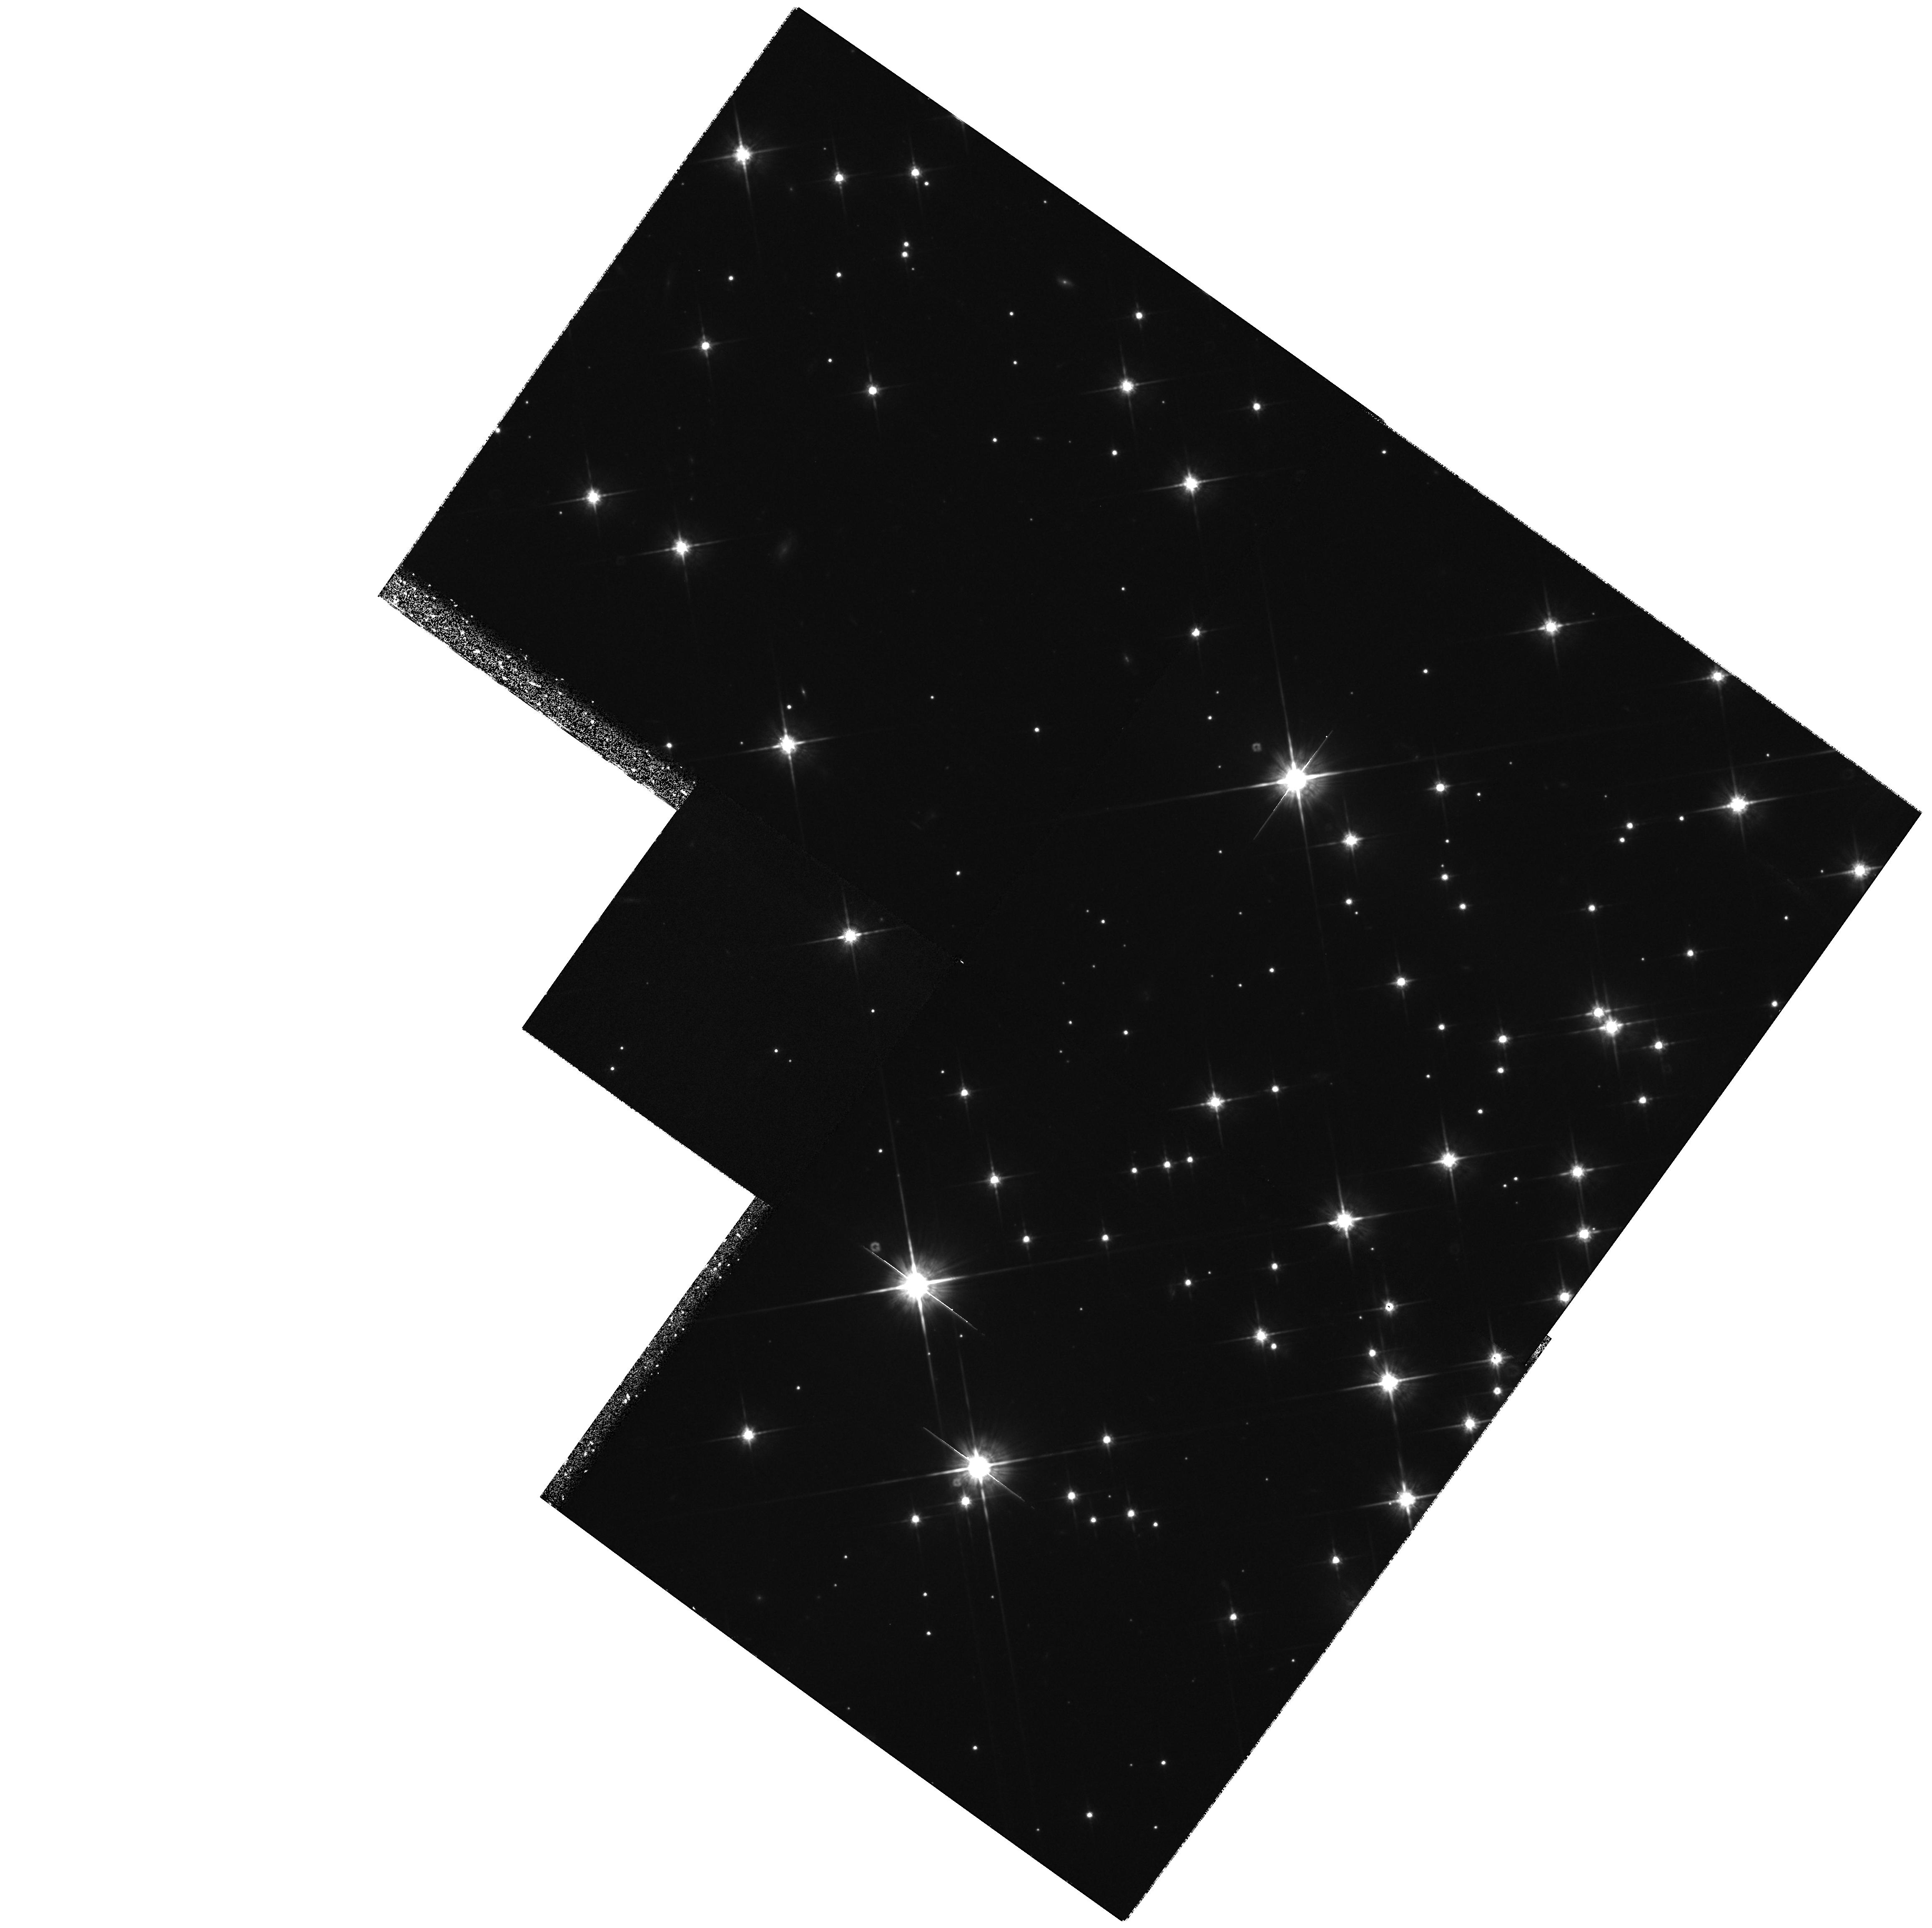
Target: NGC2420-POS2
Instrument: WFPC2/PC
Filter: F814W
Exposure: 1.3 h
Observation ID: hst_6424_02_wfpc2_pc_f814w_u35k02

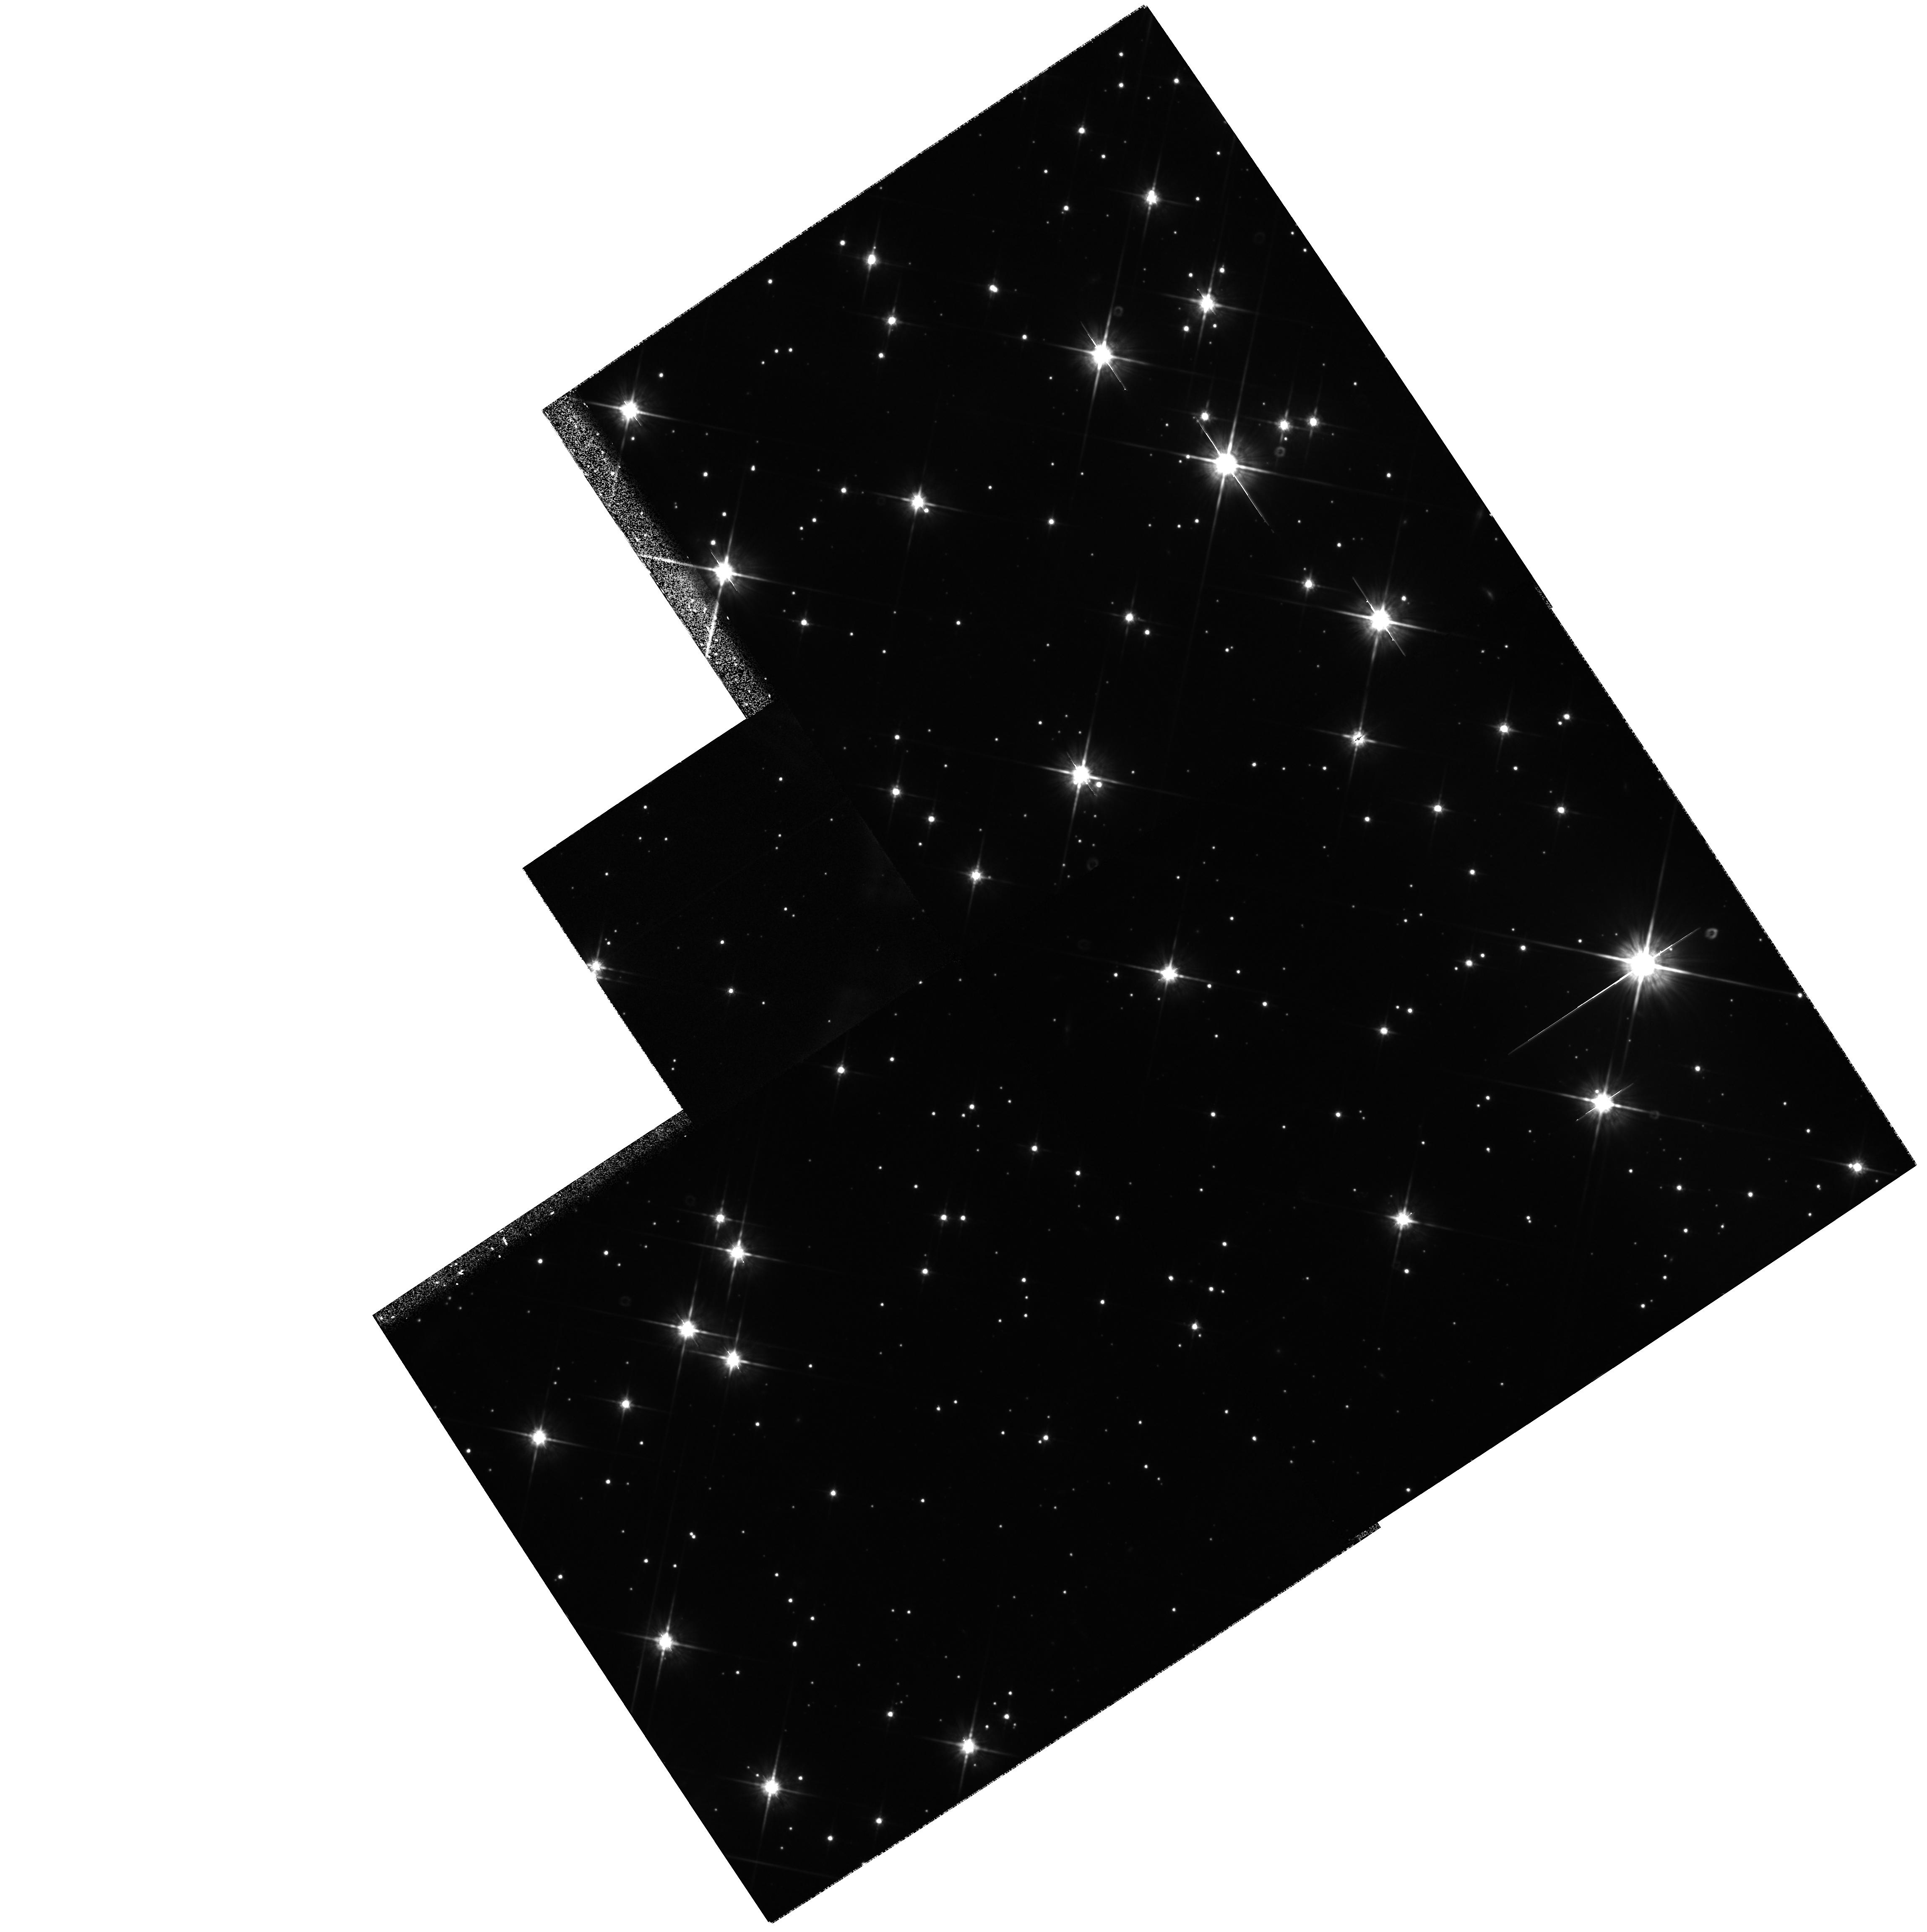
Target: NGC2477-POS2
Instrument: WFPC2/PC
Filter: F814W
Exposure: 1.1 h
Observation ID: hst_6424_04_wfpc2_pc_f814w_u35k04

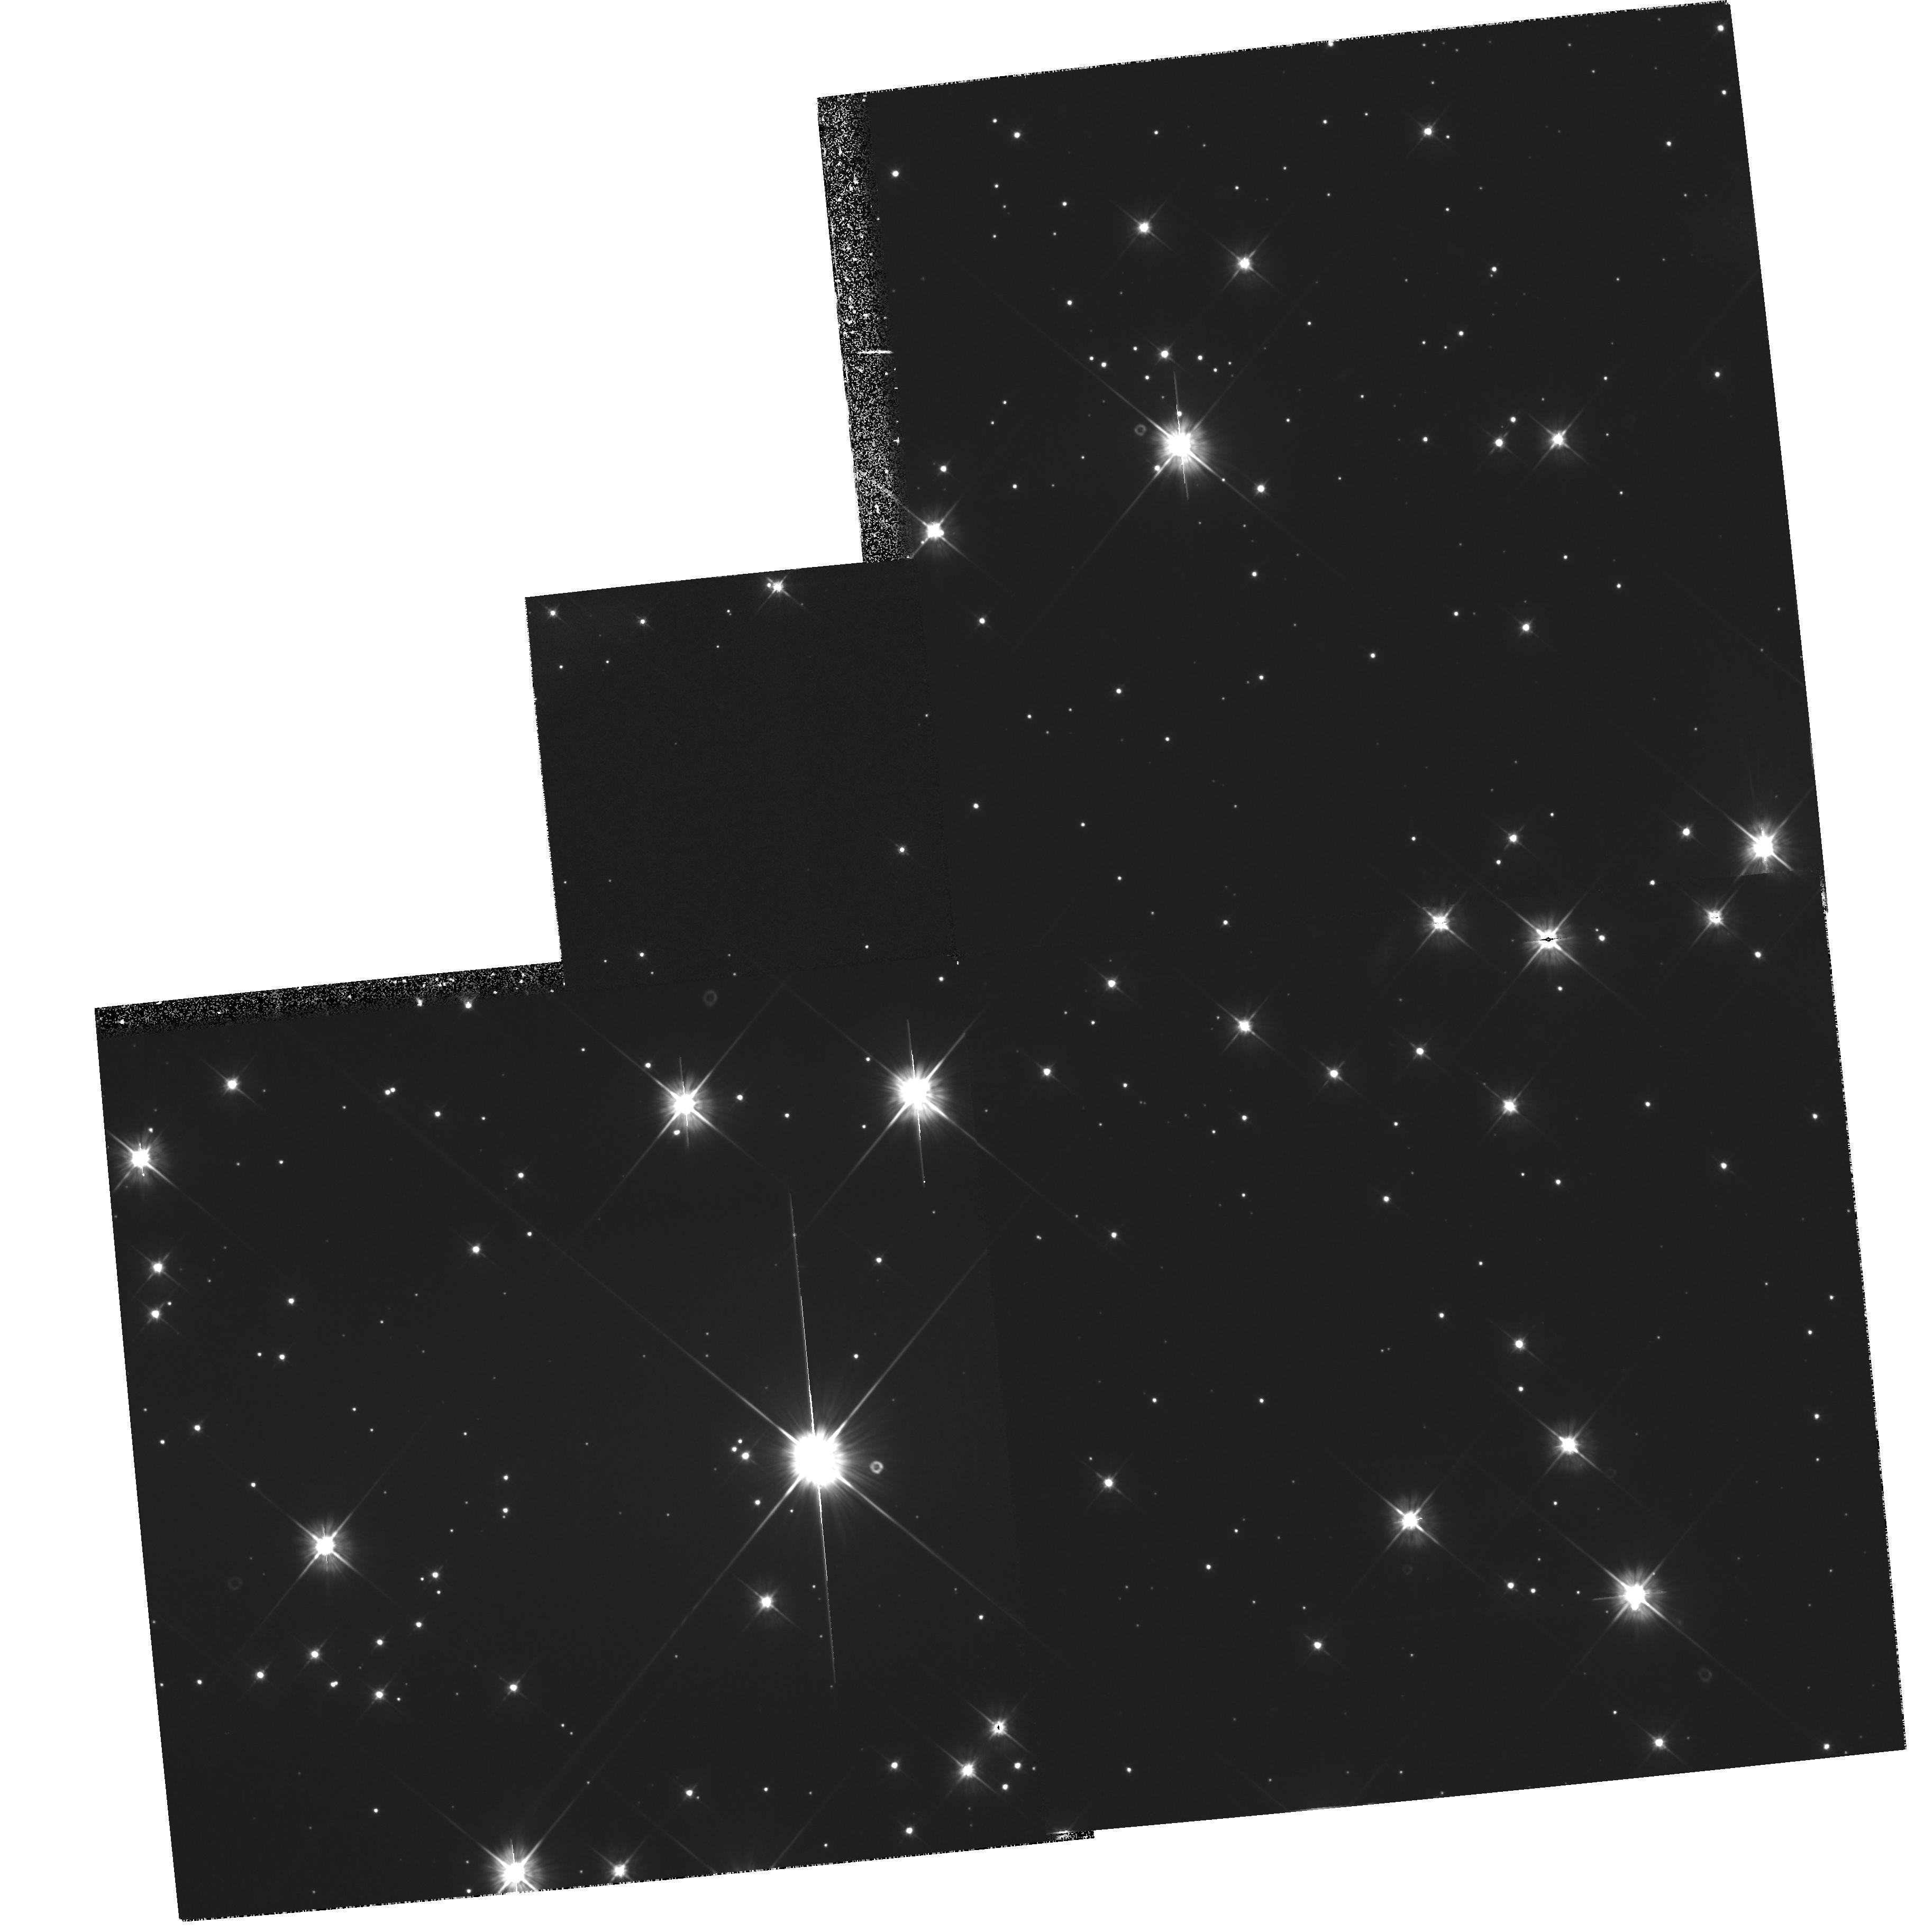
Target: NGC2477-POS1
Instrument: WFPC2/PC
Filter: F555W
Exposure: 1.1 h
Observation ID: hst_6424_03_wfpc2_pc_f555w_u35k03

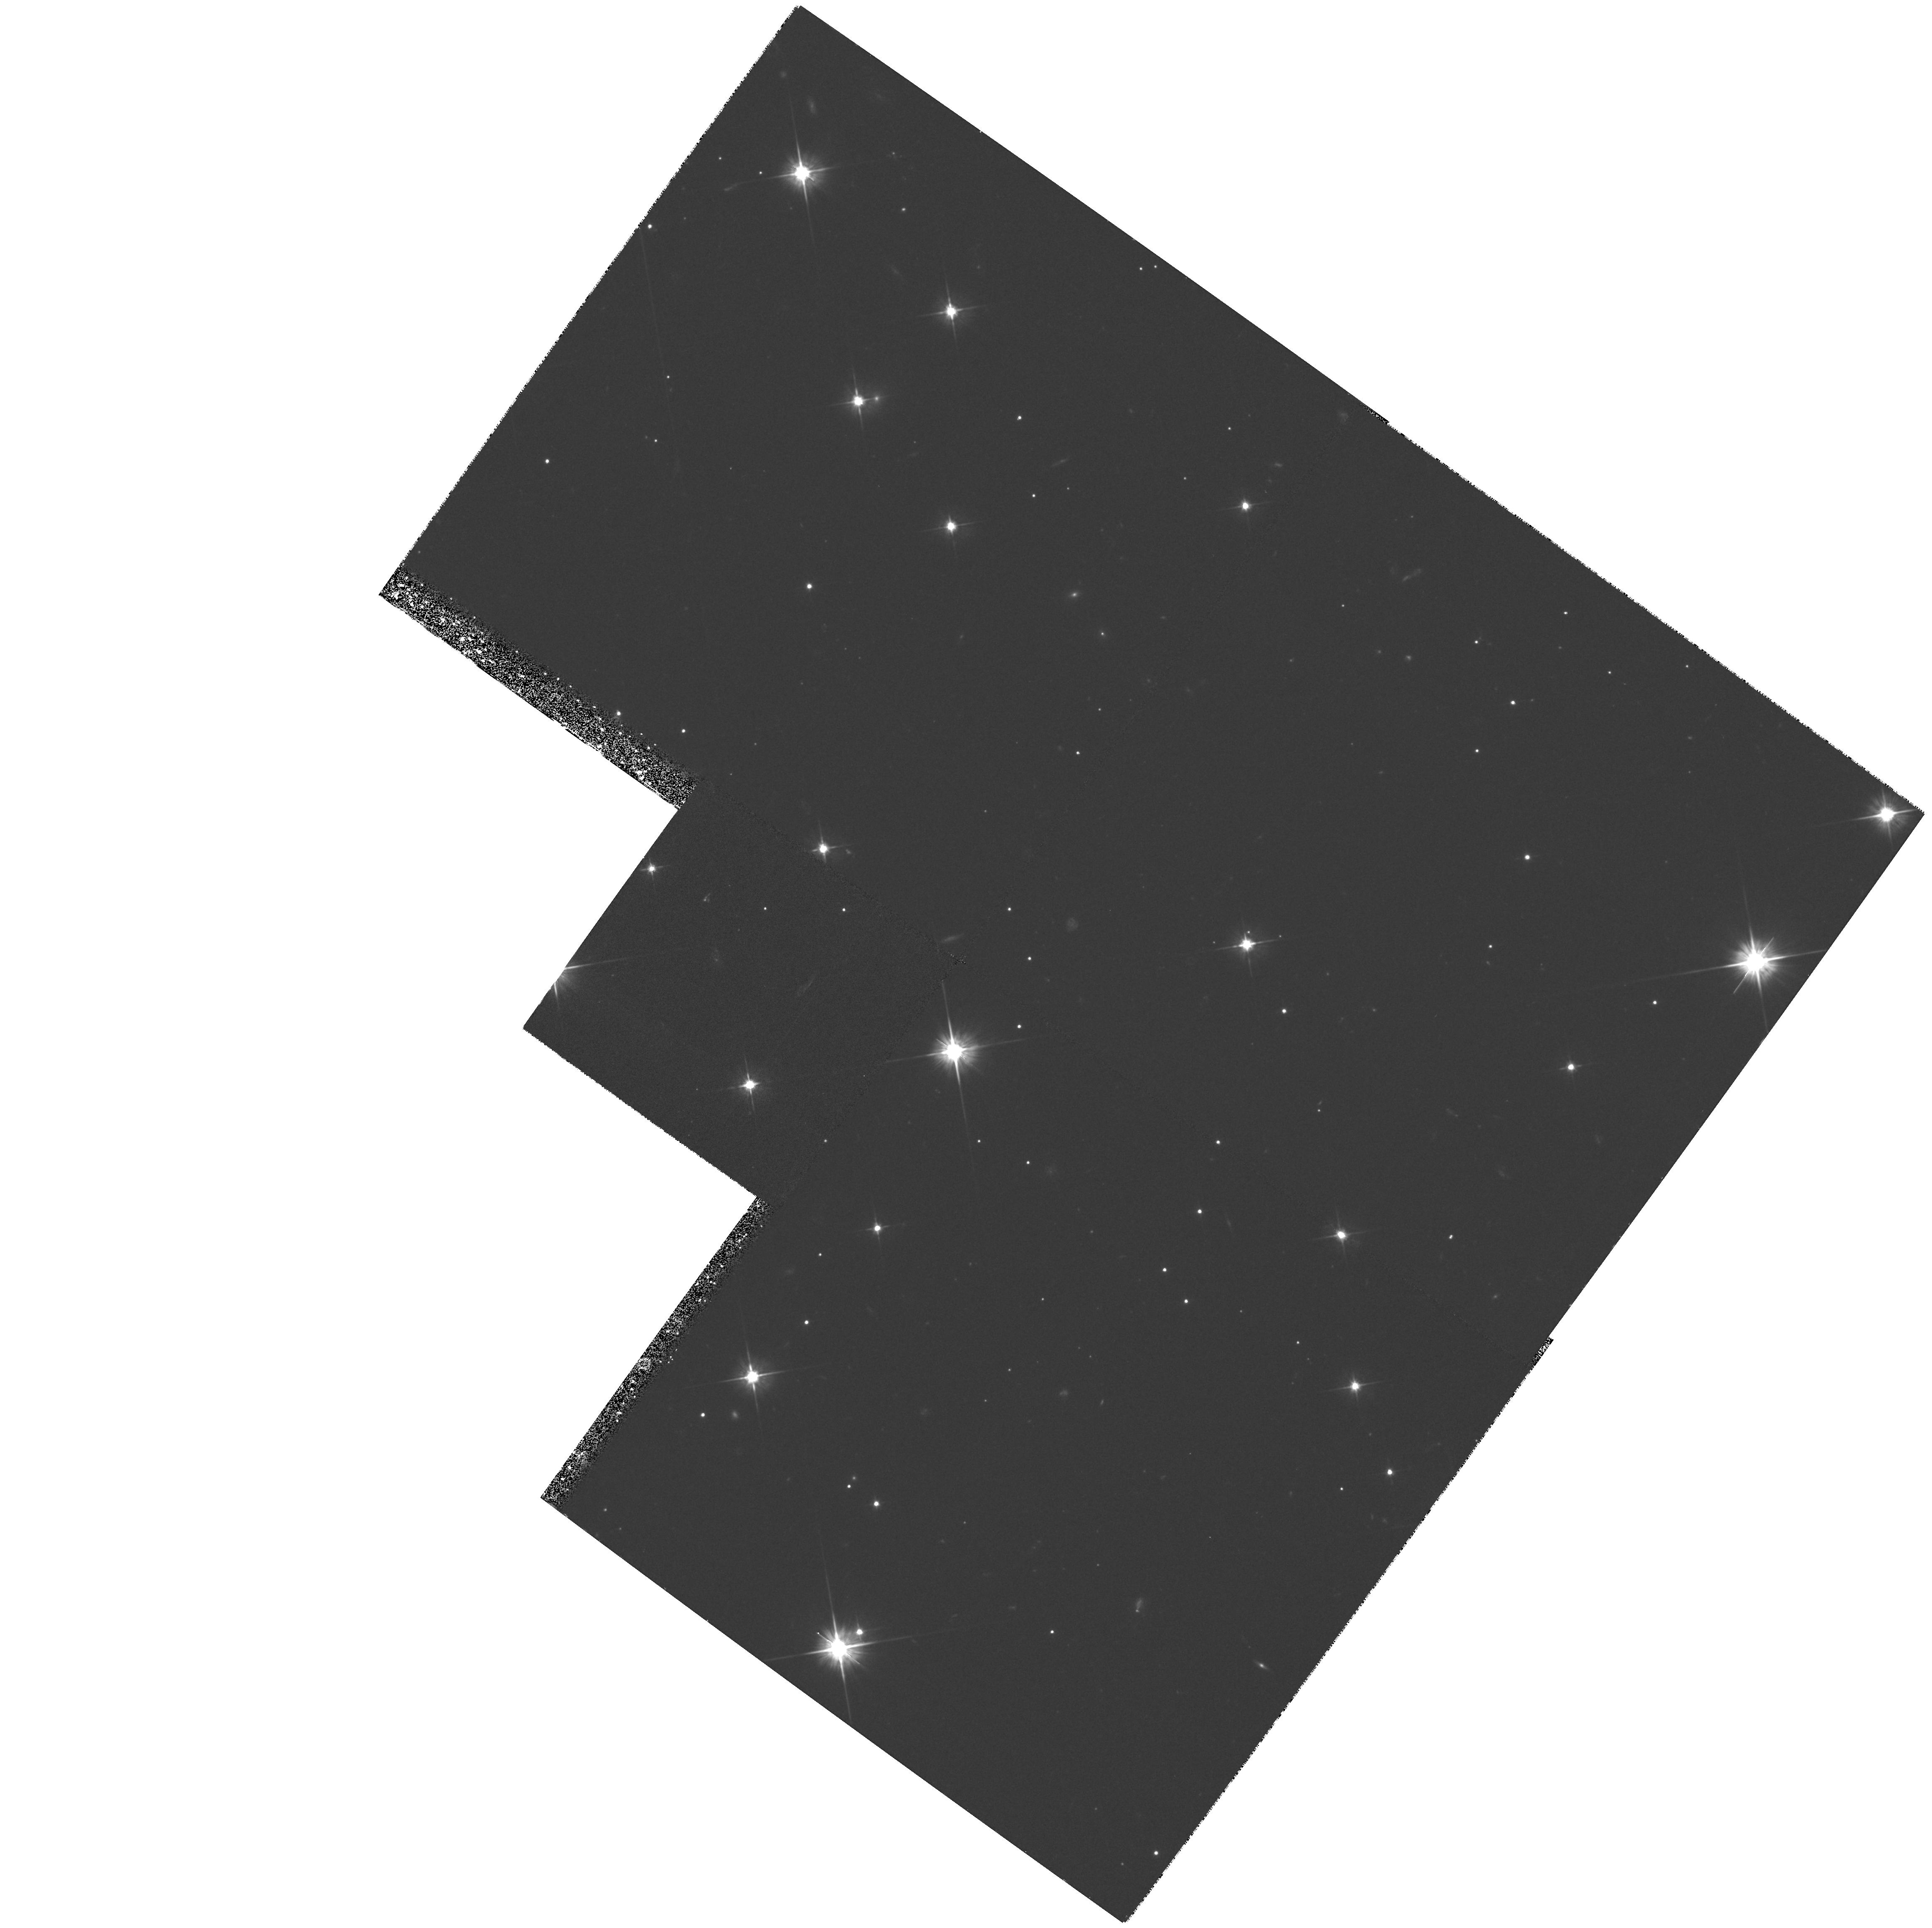
Target: NGC2420-POS1
Instrument: WFPC2/PC
Filter: F555W
Exposure: 1.3 h
Observation ID: hst_6424_01_wfpc2_pc_f555w_u35k01

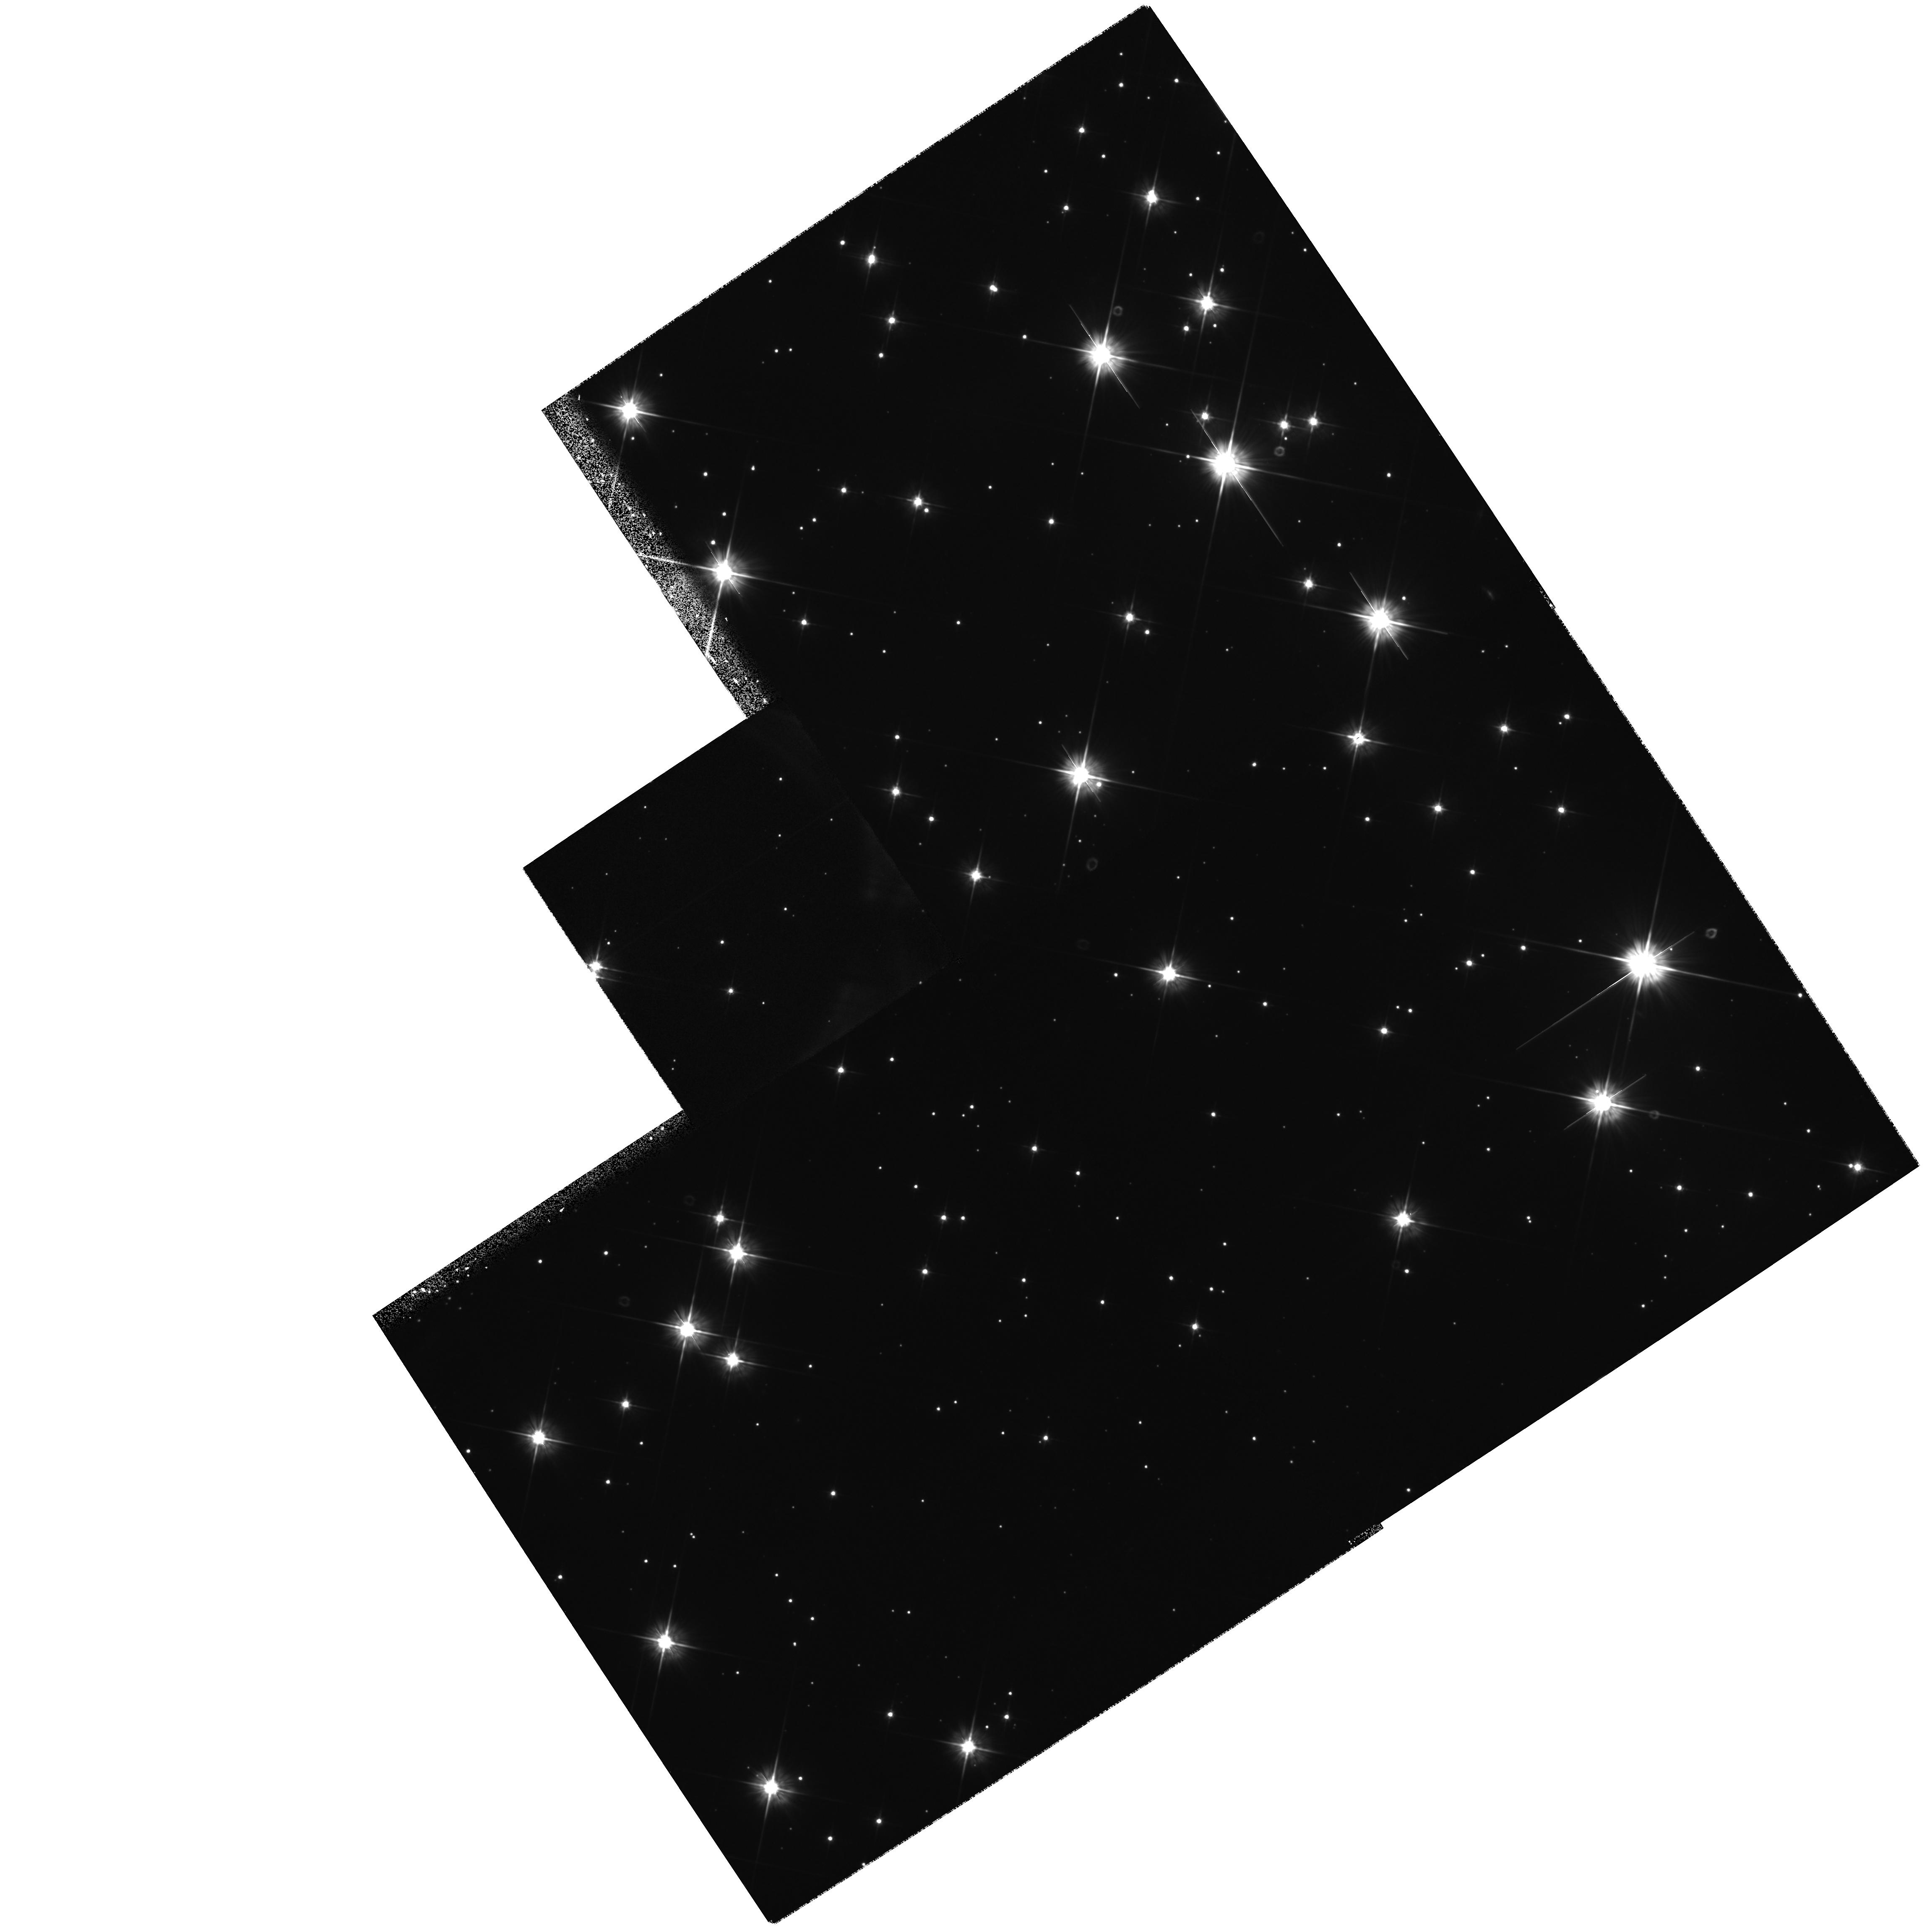
Target: NGC2477-POS2
Instrument: WFPC2/PC
Filter: F555W
Exposure: 1.7 h
Observation ID: hst_6424_04_wfpc2_pc_f555w_u35k04

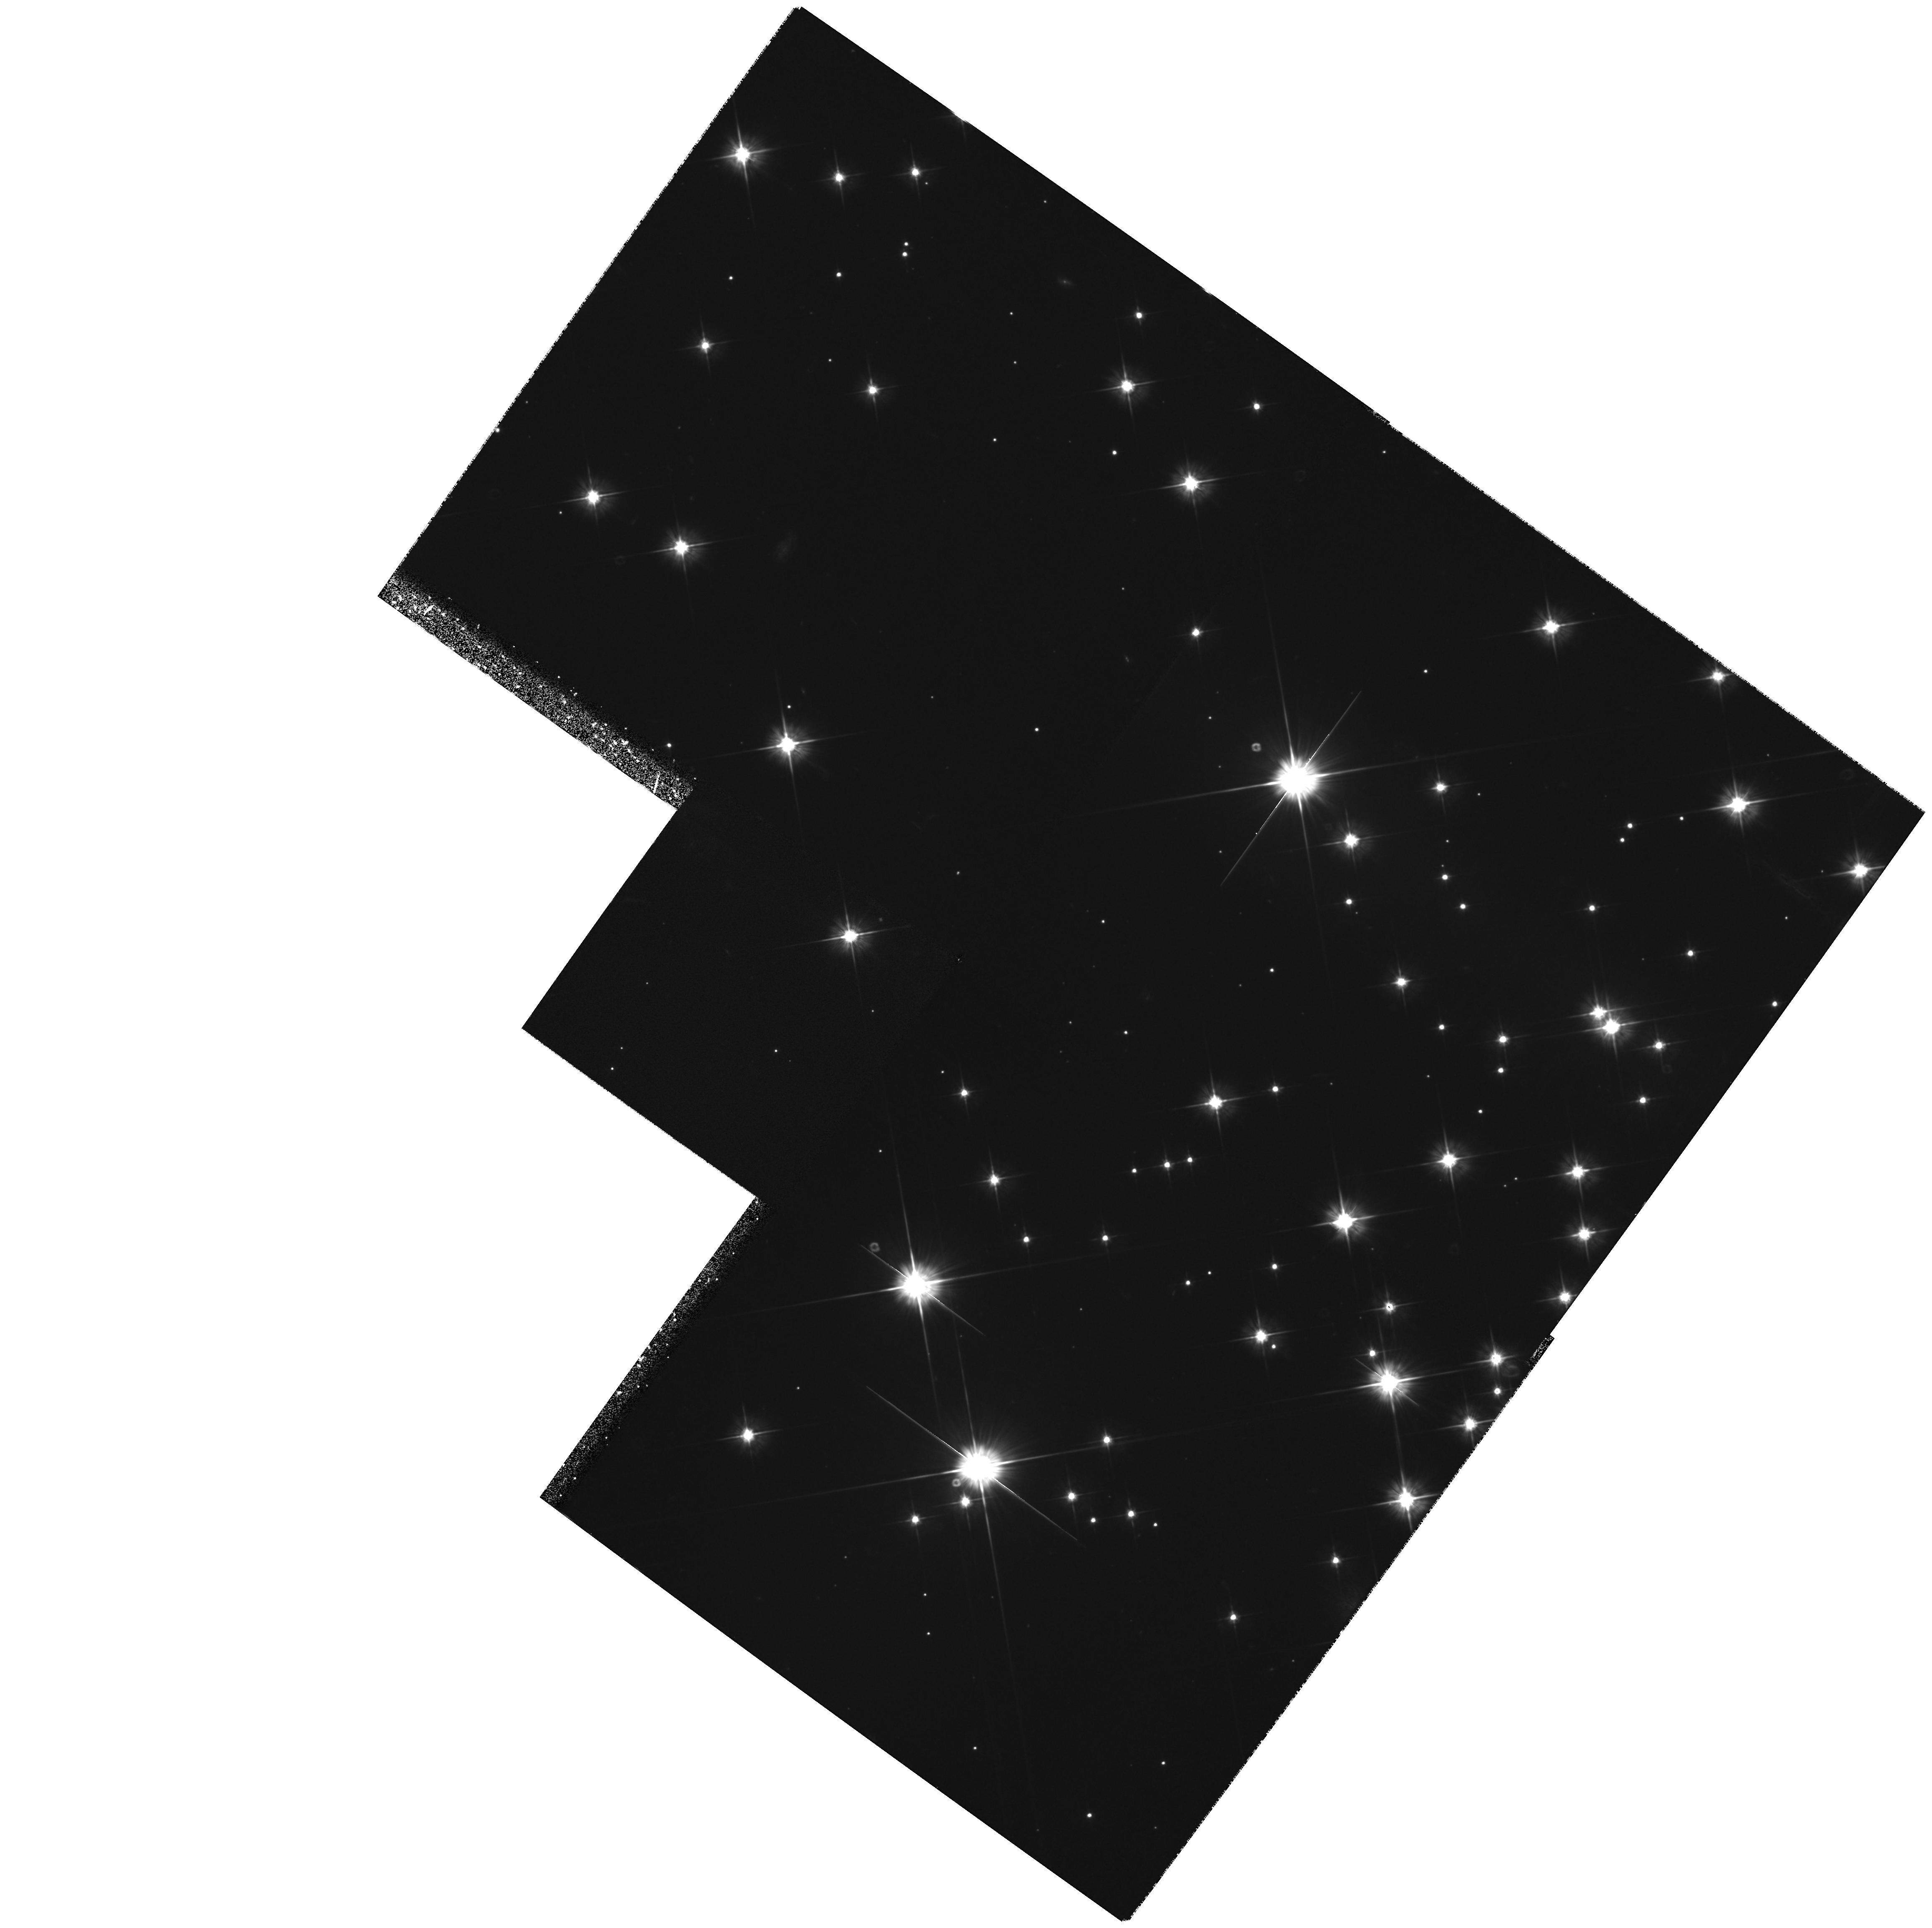
Target: NGC2420-POS2
Instrument: WFPC2/PC
Filter: F555W
Exposure: 1.9 h
Observation ID: hst_6424_02_wfpc2_pc_f555w_u35k02

CALIBRATION OF STELLAR EVOLUTIONARY AGES AND VARIATIONS IN THE IMF (PI: von Hippel, Theodore)

There are two related and fundamental aspects of star formation and evolution which can be studied uniquely with HST/WFPC2 data for nearby open clusters: calibration of stellar isochrone ages independently of stellar structure models, and the dependence of the stellar luminosity - and hence mass - function on metallicity and environment. We have proven that HST photometry of nearby open clusters can determine the white dwarf luminosity function to its limit, and hence calibrate evolutionary and cooling age scales directly. The same observations determine the M dwarf luminosity function. Combination of our (metal-rich) open cluster data with HST data for (metal-poor) globular clusters is determining the stellar luminosity and mass function over 2 dex in abundance. Cycle 4 data were allocated to prove technical feasibility: we will complete the experiment, provide independent robust calibrations of stellar evolutionary models, and quantify the dependence of the stellar luminosity function on metallicity. HST data are necessary for this project since only HST has the resolution to distinguish cluster white dwarfs from the far more abundant background galaxies with similar colors.